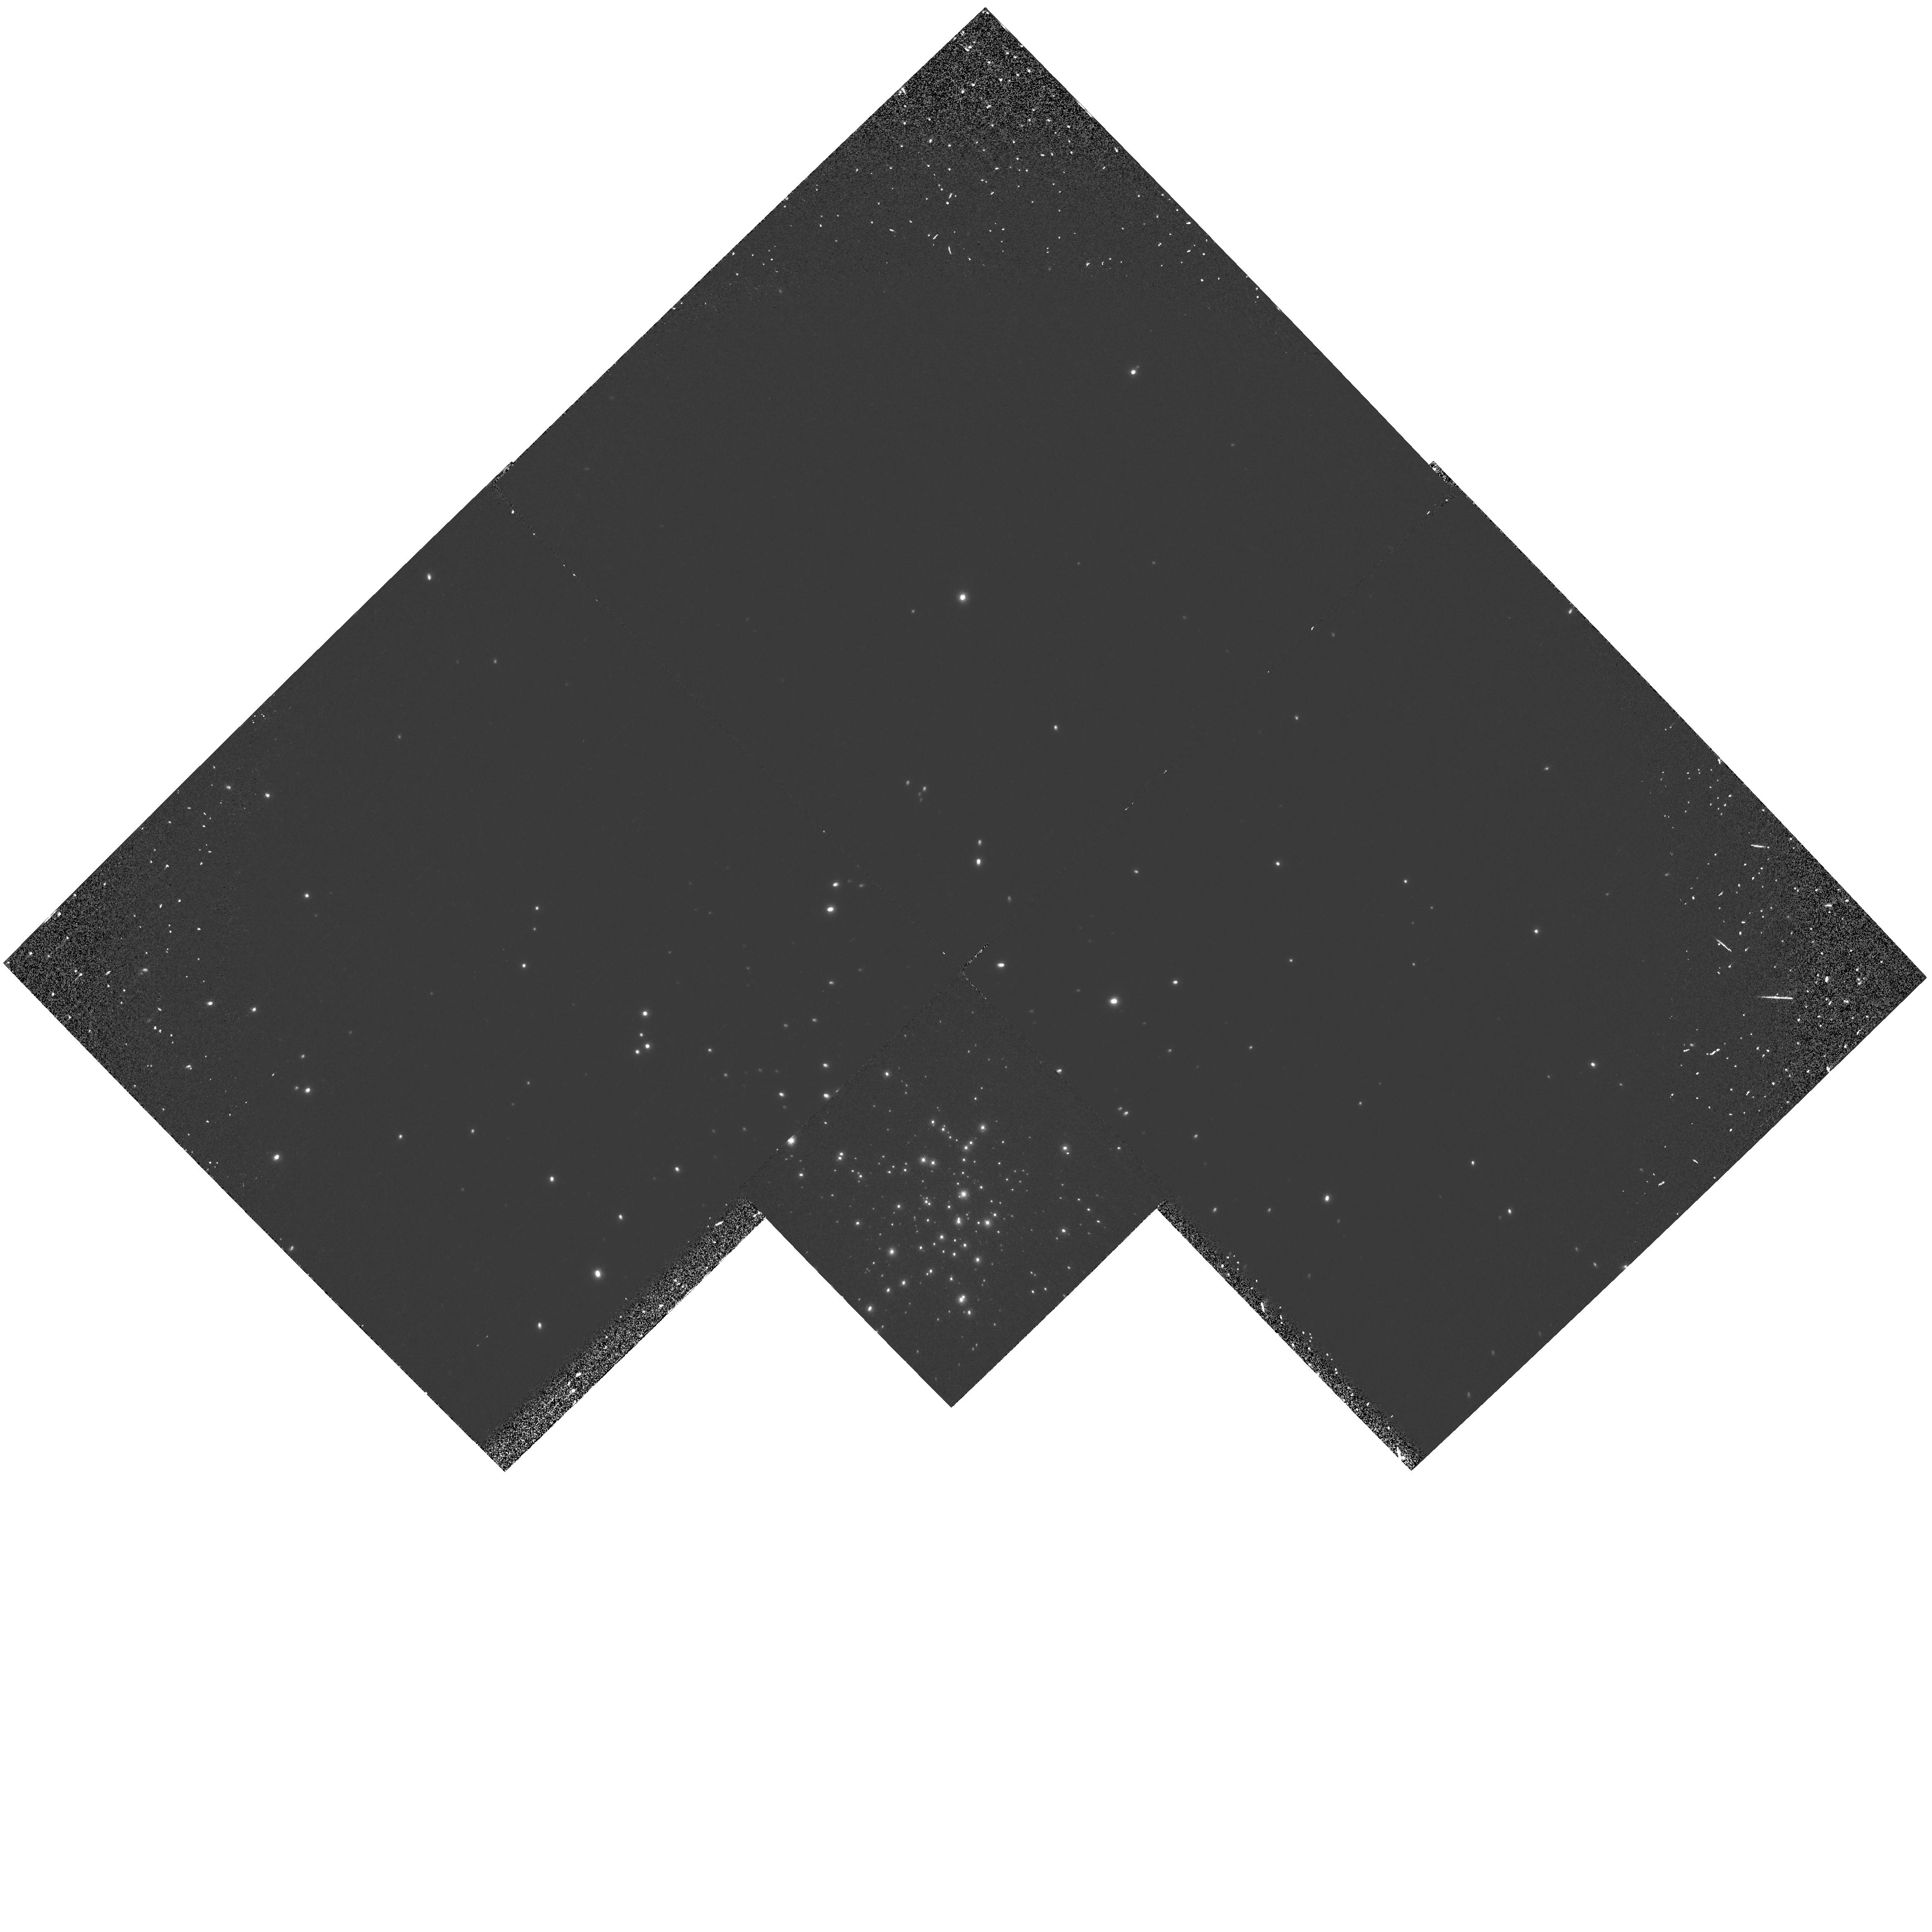
Target: NGC2004
Instrument: WFPC2/PC
Filter: F160BW
Exposure: 22 min
Observation ID: hst_6425_03_wfpc2_pc_f160bw_u3js03

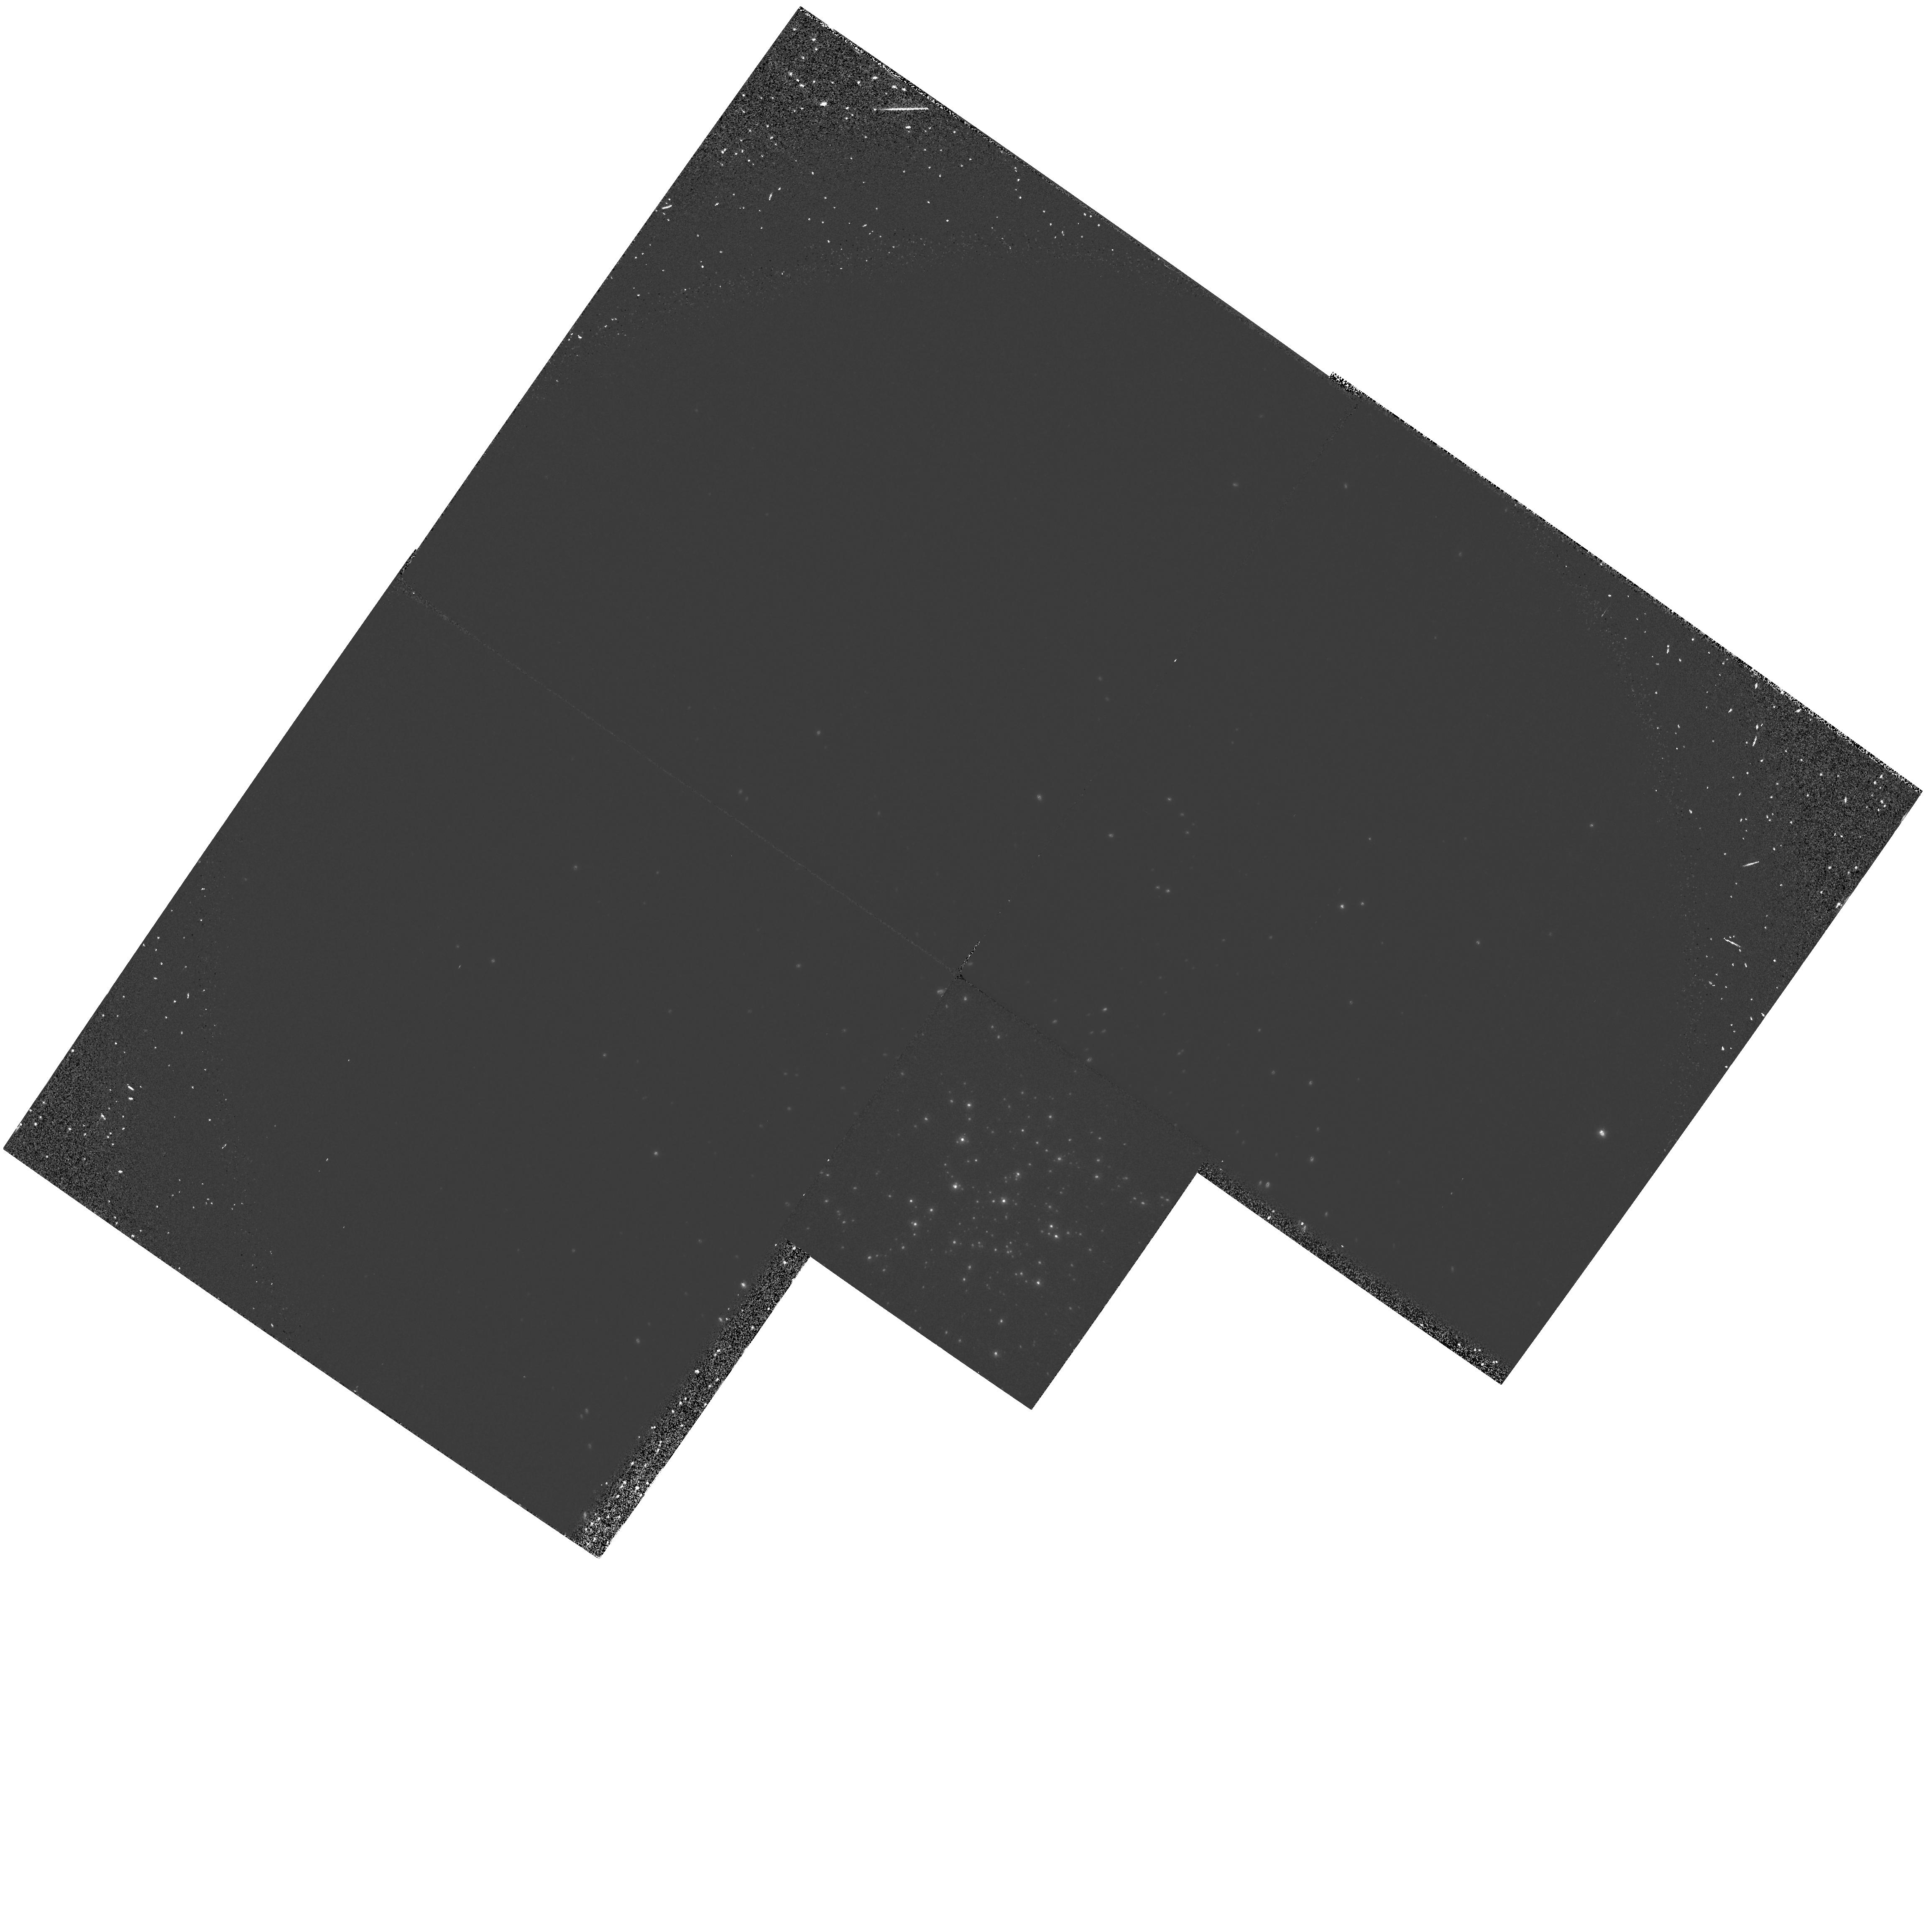
Target: NGC1818
Instrument: WFPC2/PC
Filter: F160BW
Exposure: 22 min
Observation ID: hst_6425_02_wfpc2_pc_f160bw_u3js02

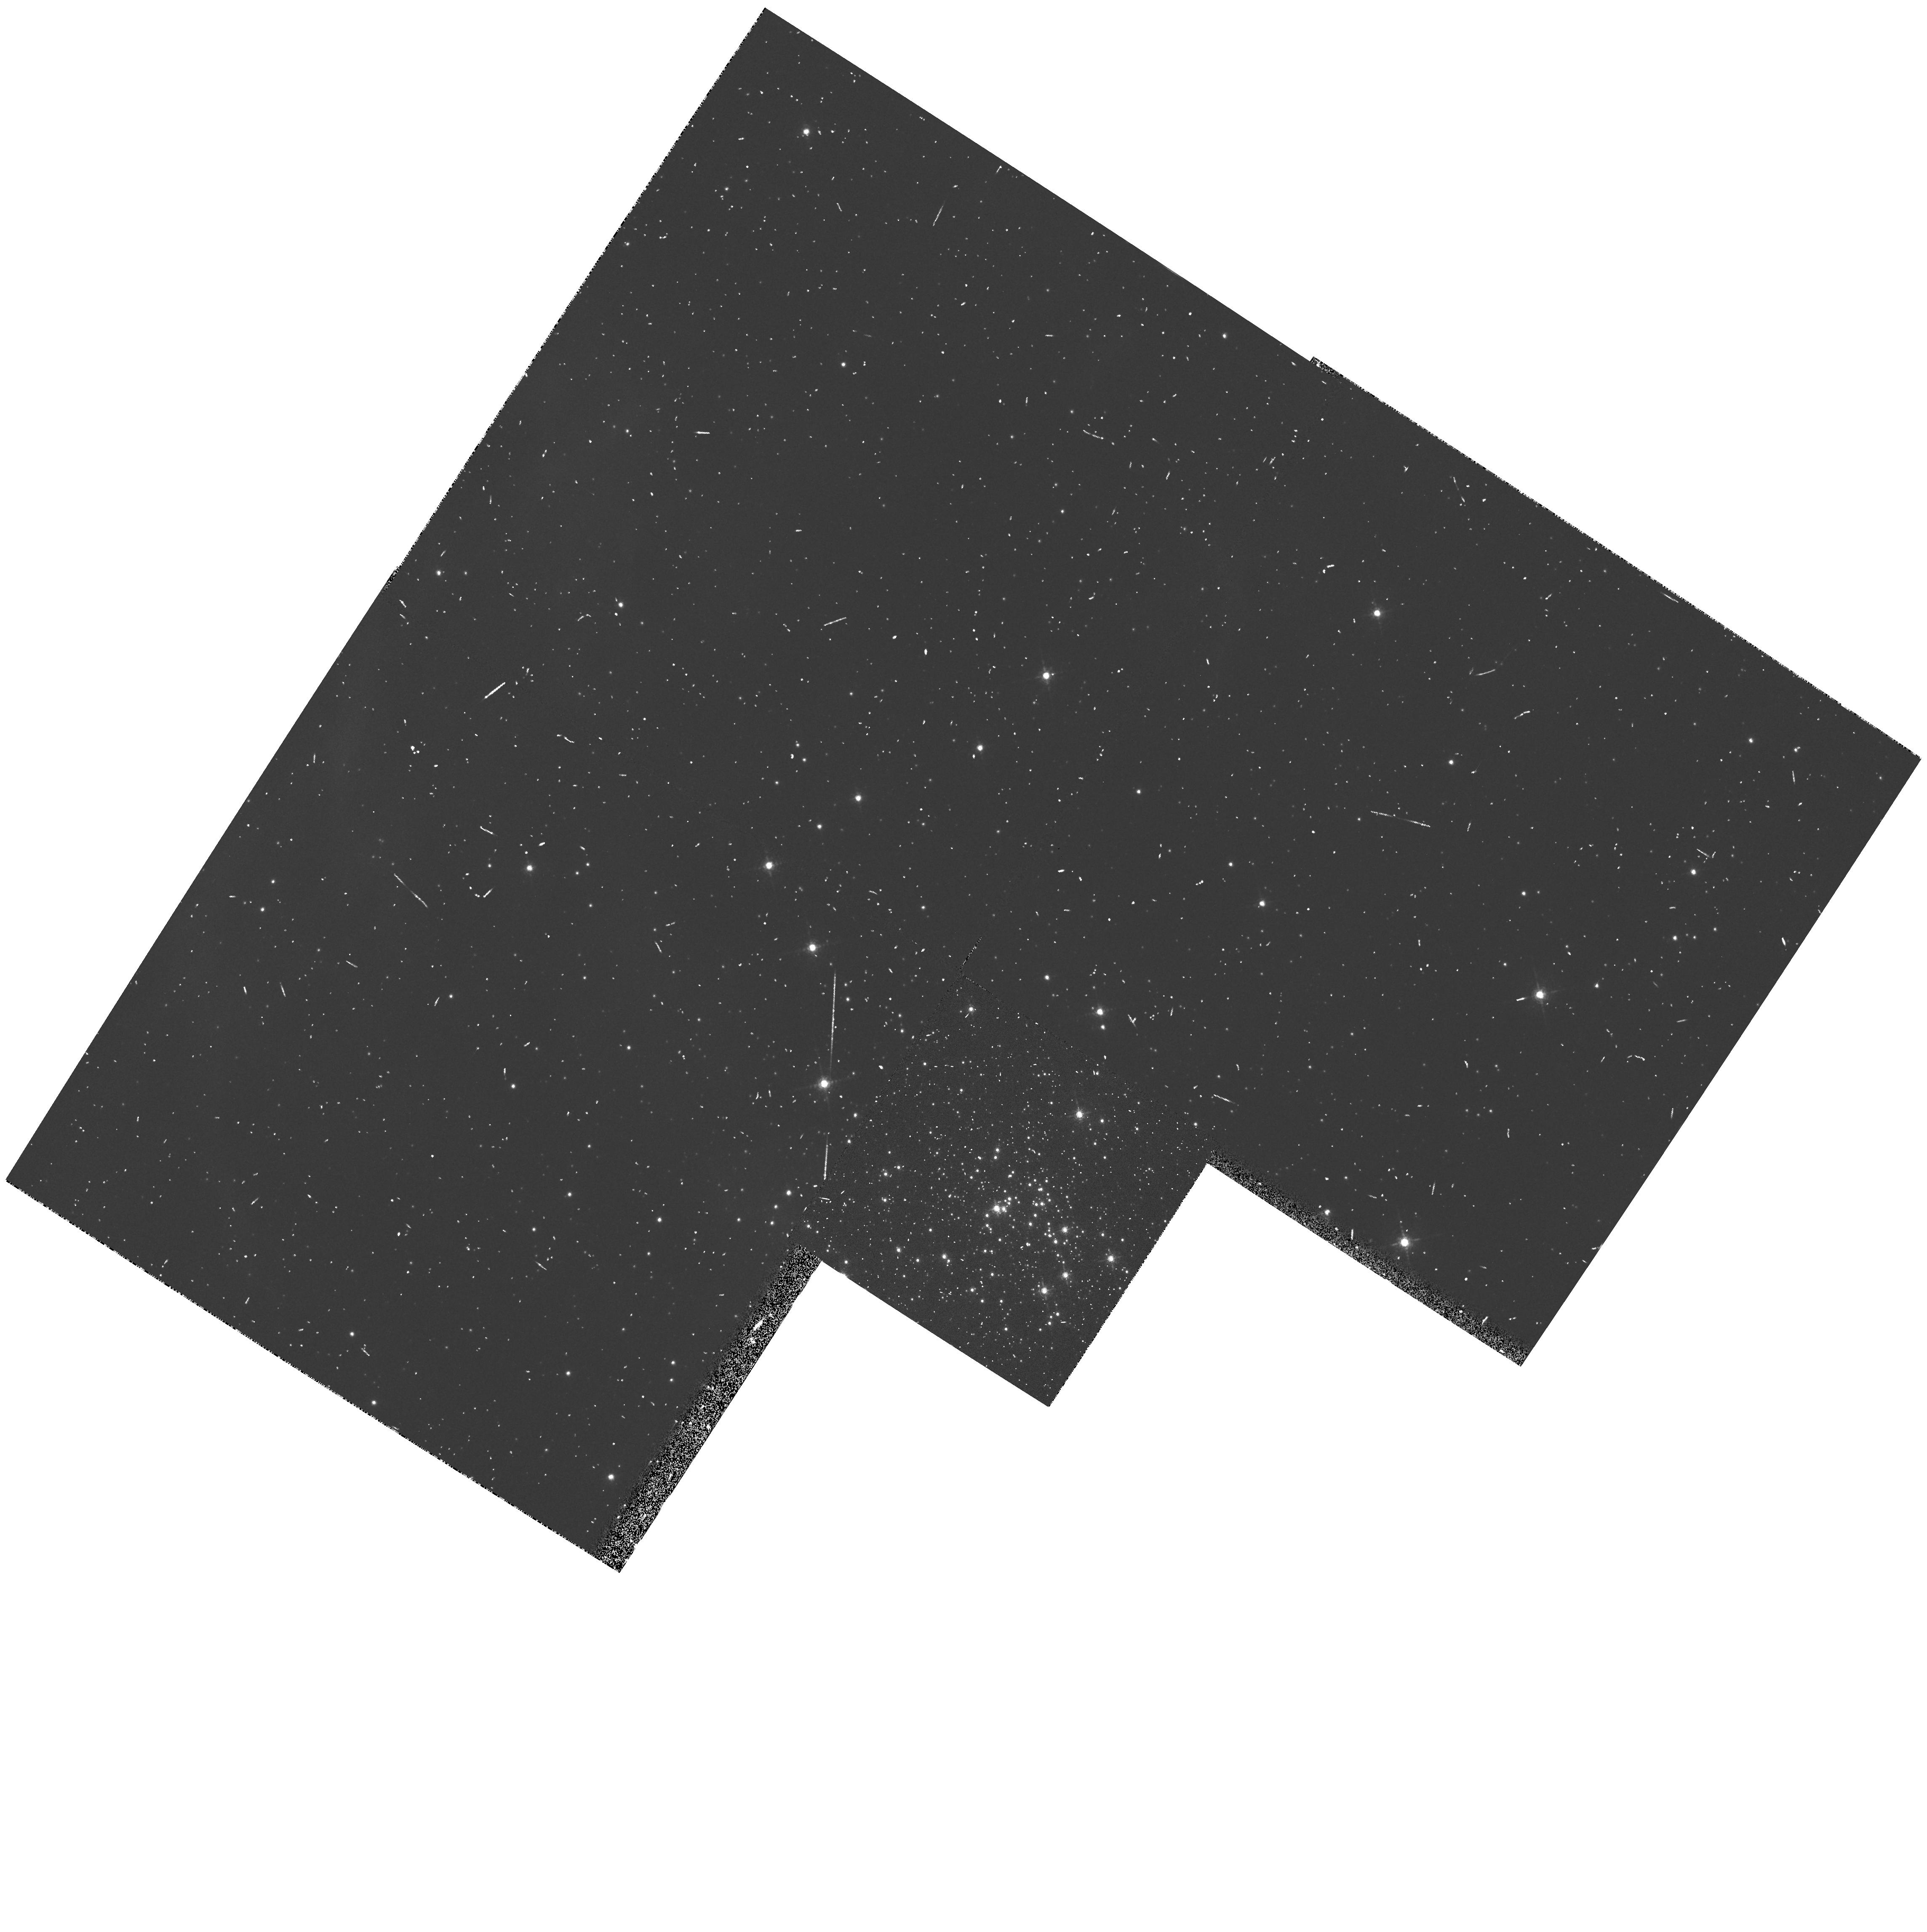
Target: NGC2100
Instrument: WFPC2/PC
Filter: F656N
Exposure: 6 min
Observation ID: hst_6425_04_wfpc2_pc_f656n_u3js04

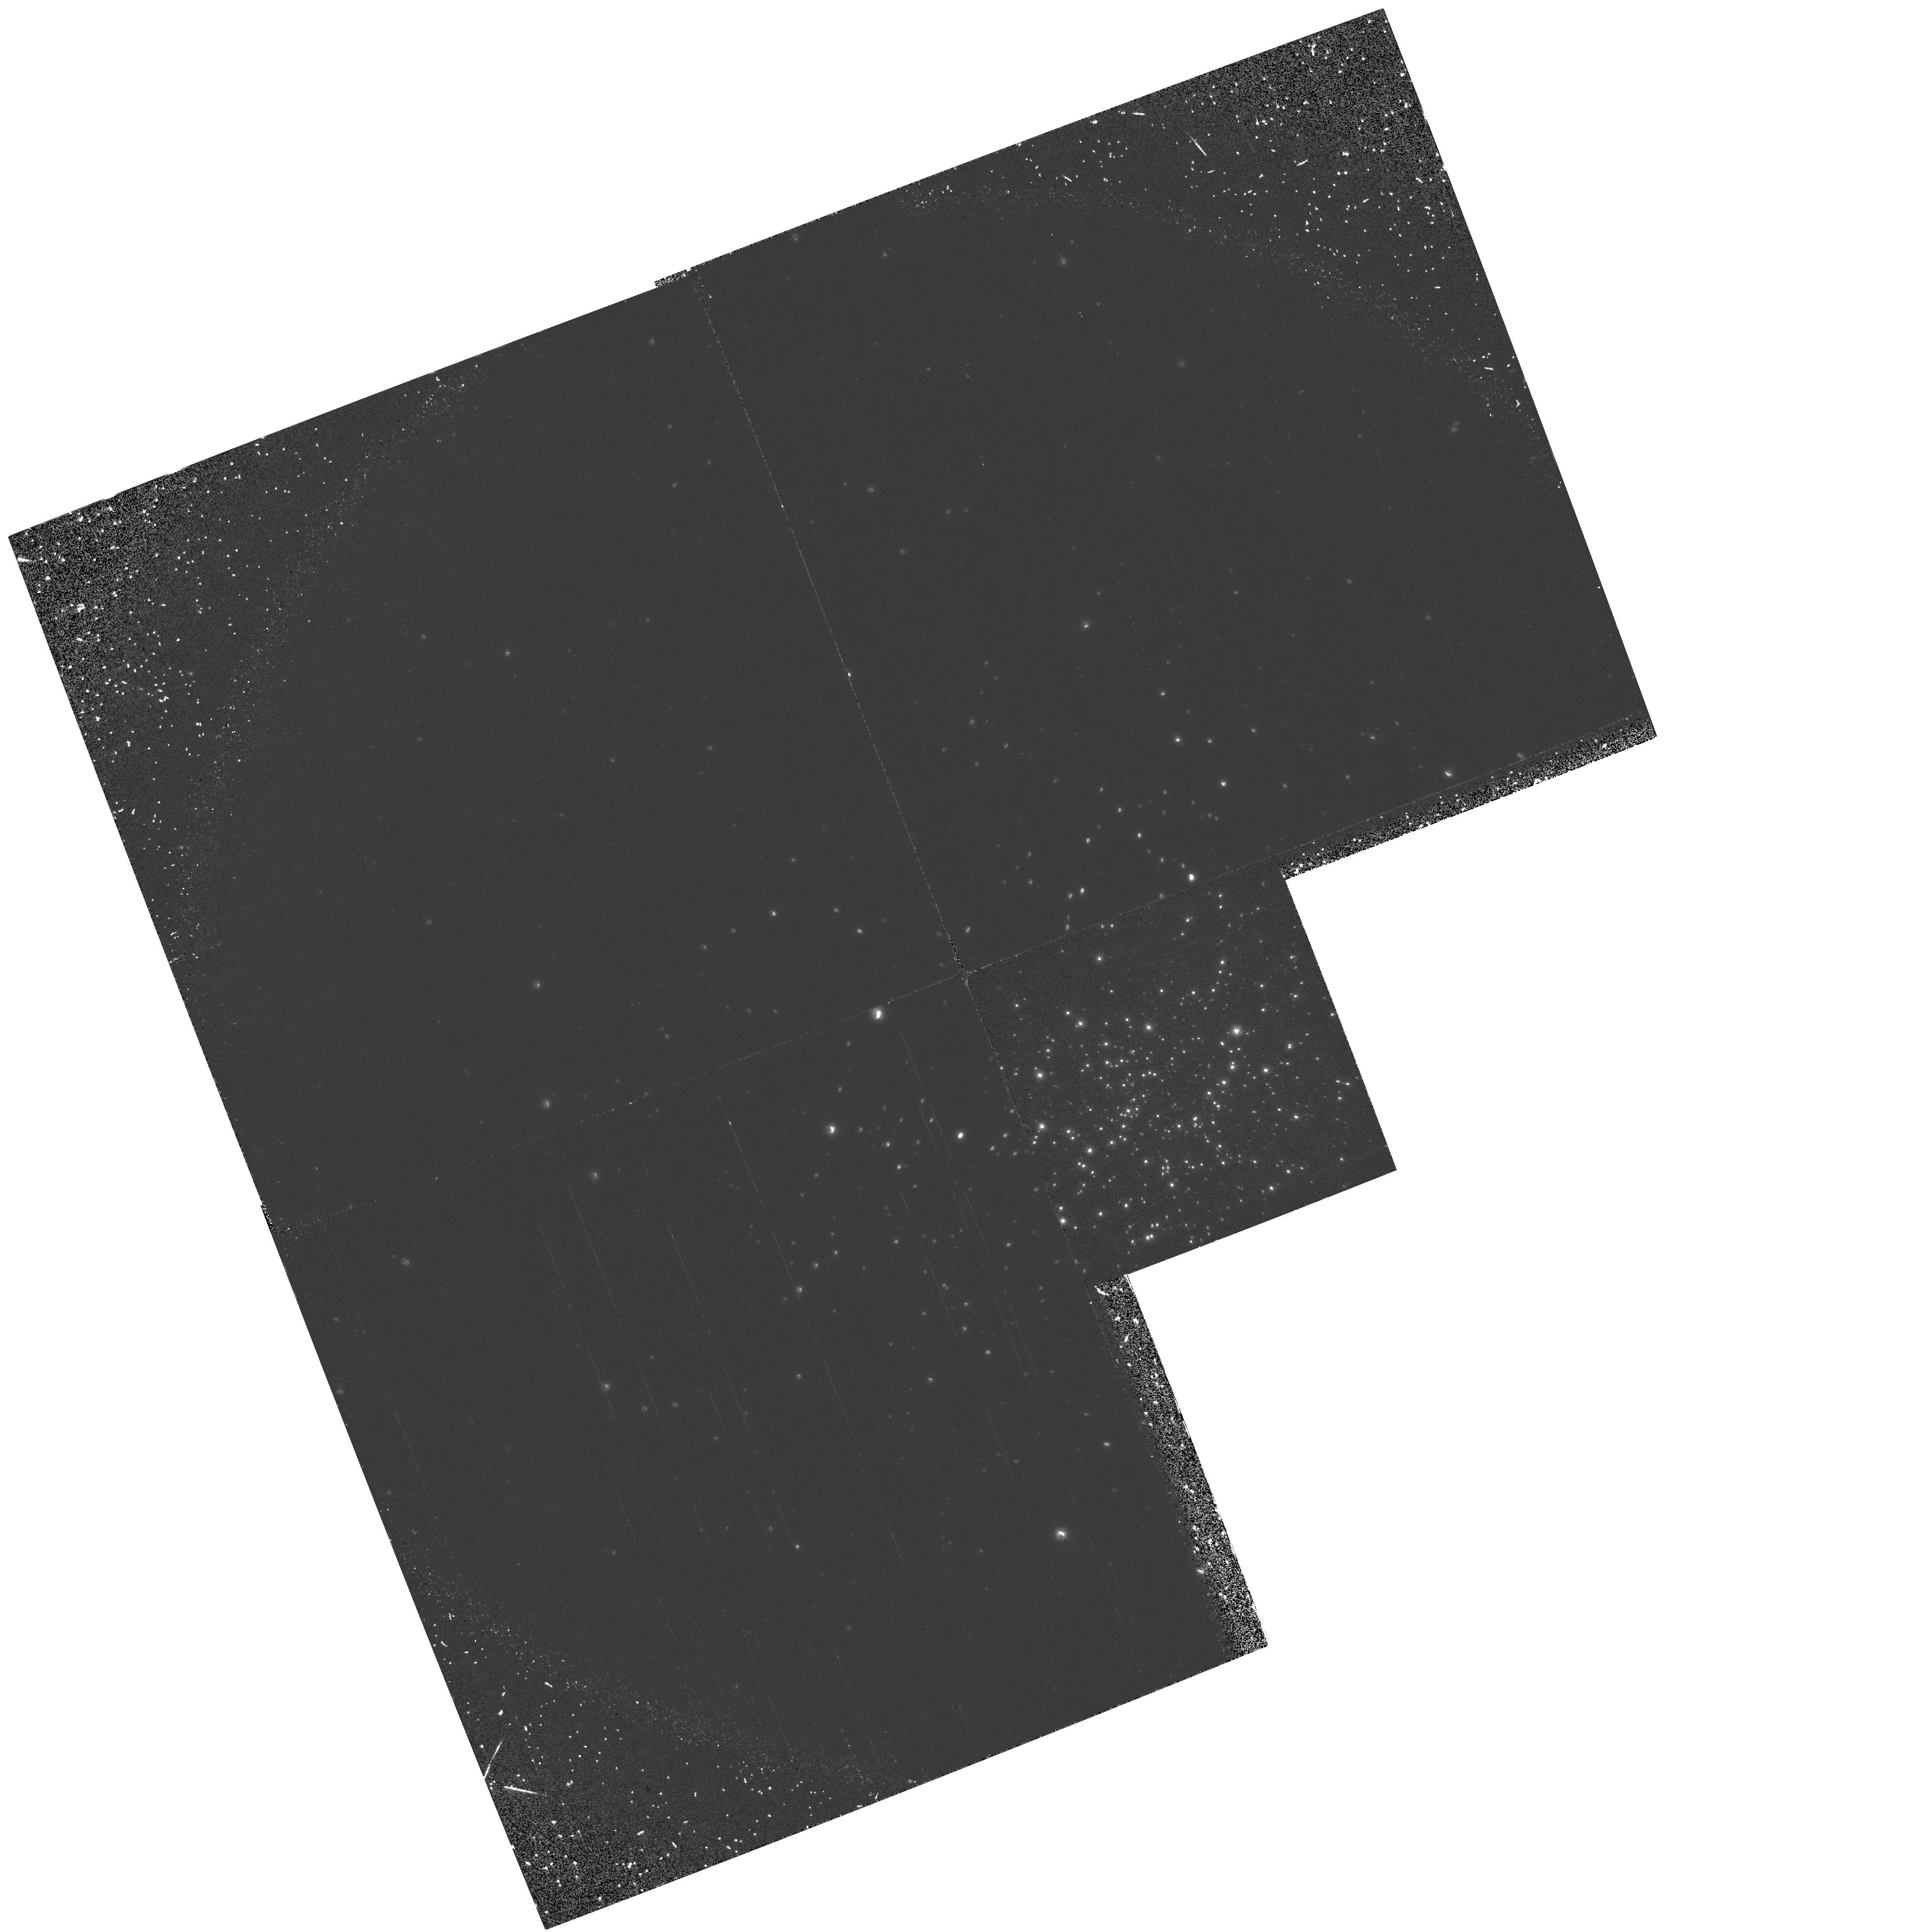
Target: NGC330
Instrument: WFPC2/PC
Filter: F160BW
Exposure: 28 min
Observation ID: hst_6425_01_wfpc2_pc_f160bw_u3js01

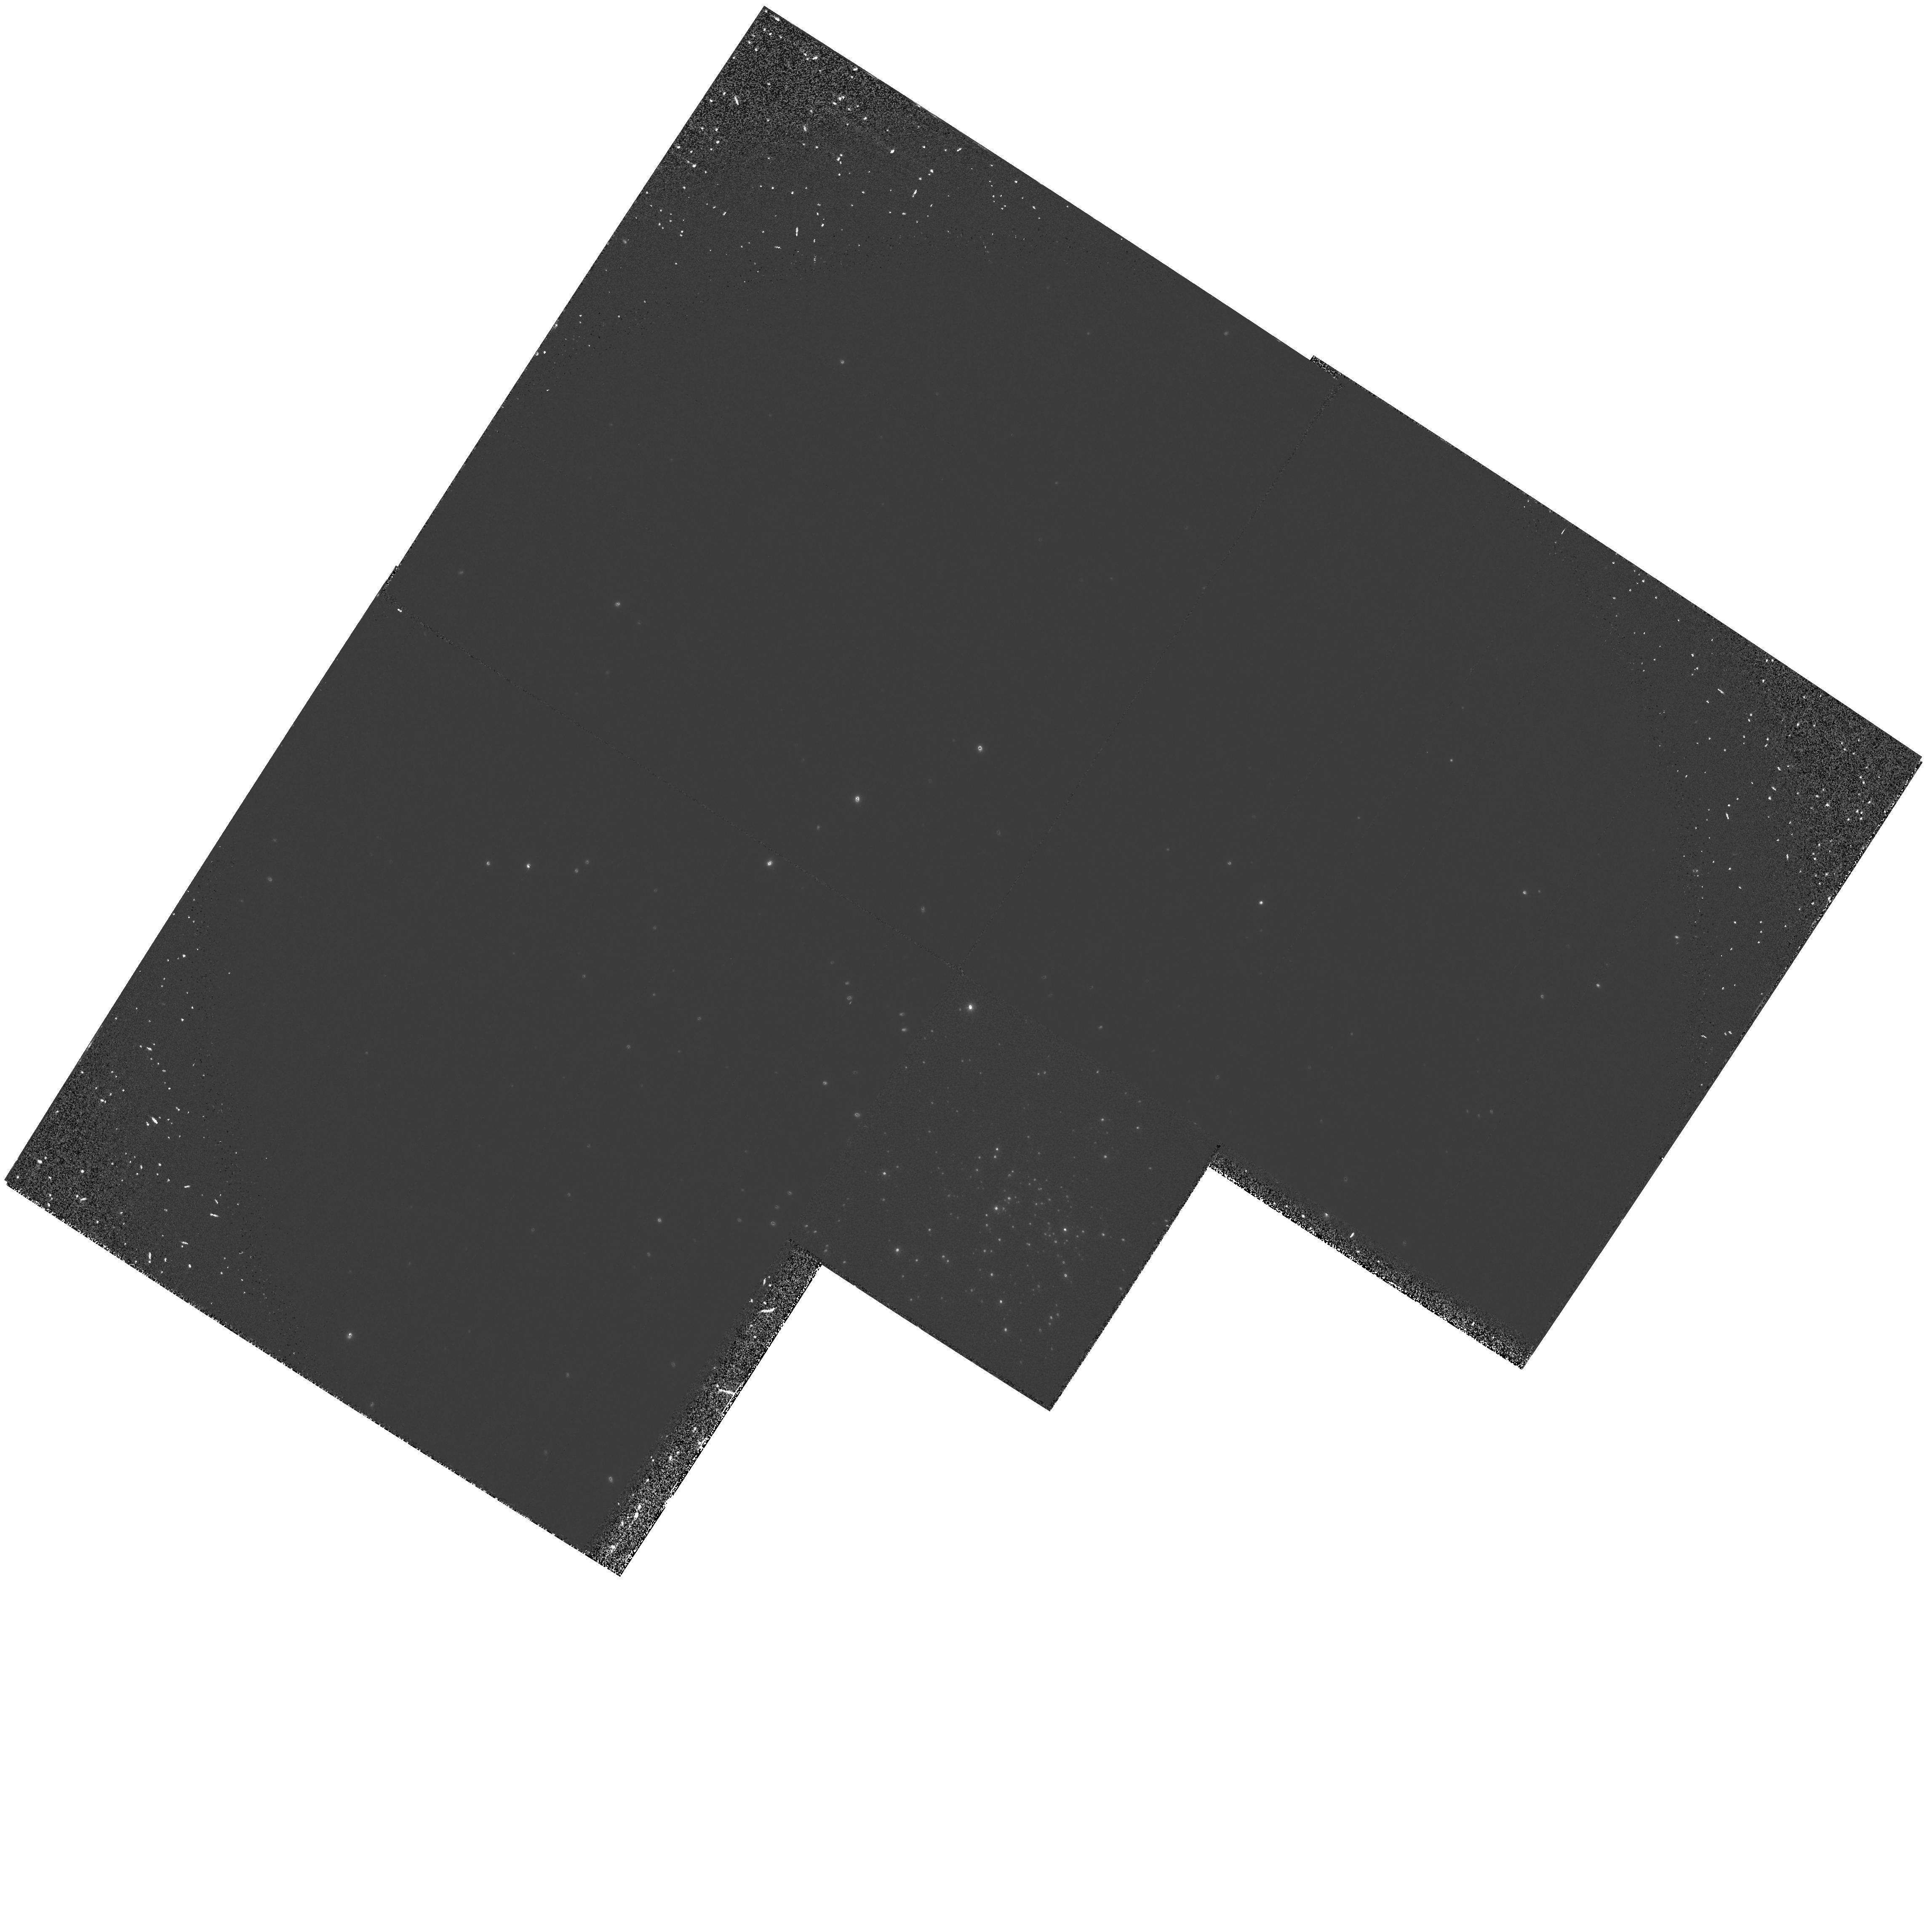
Target: NGC2100
Instrument: WFPC2/PC
Filter: F160BW
Exposure: 22 min
Observation ID: hst_6425_04_wfpc2_pc_f160bw_u3js04

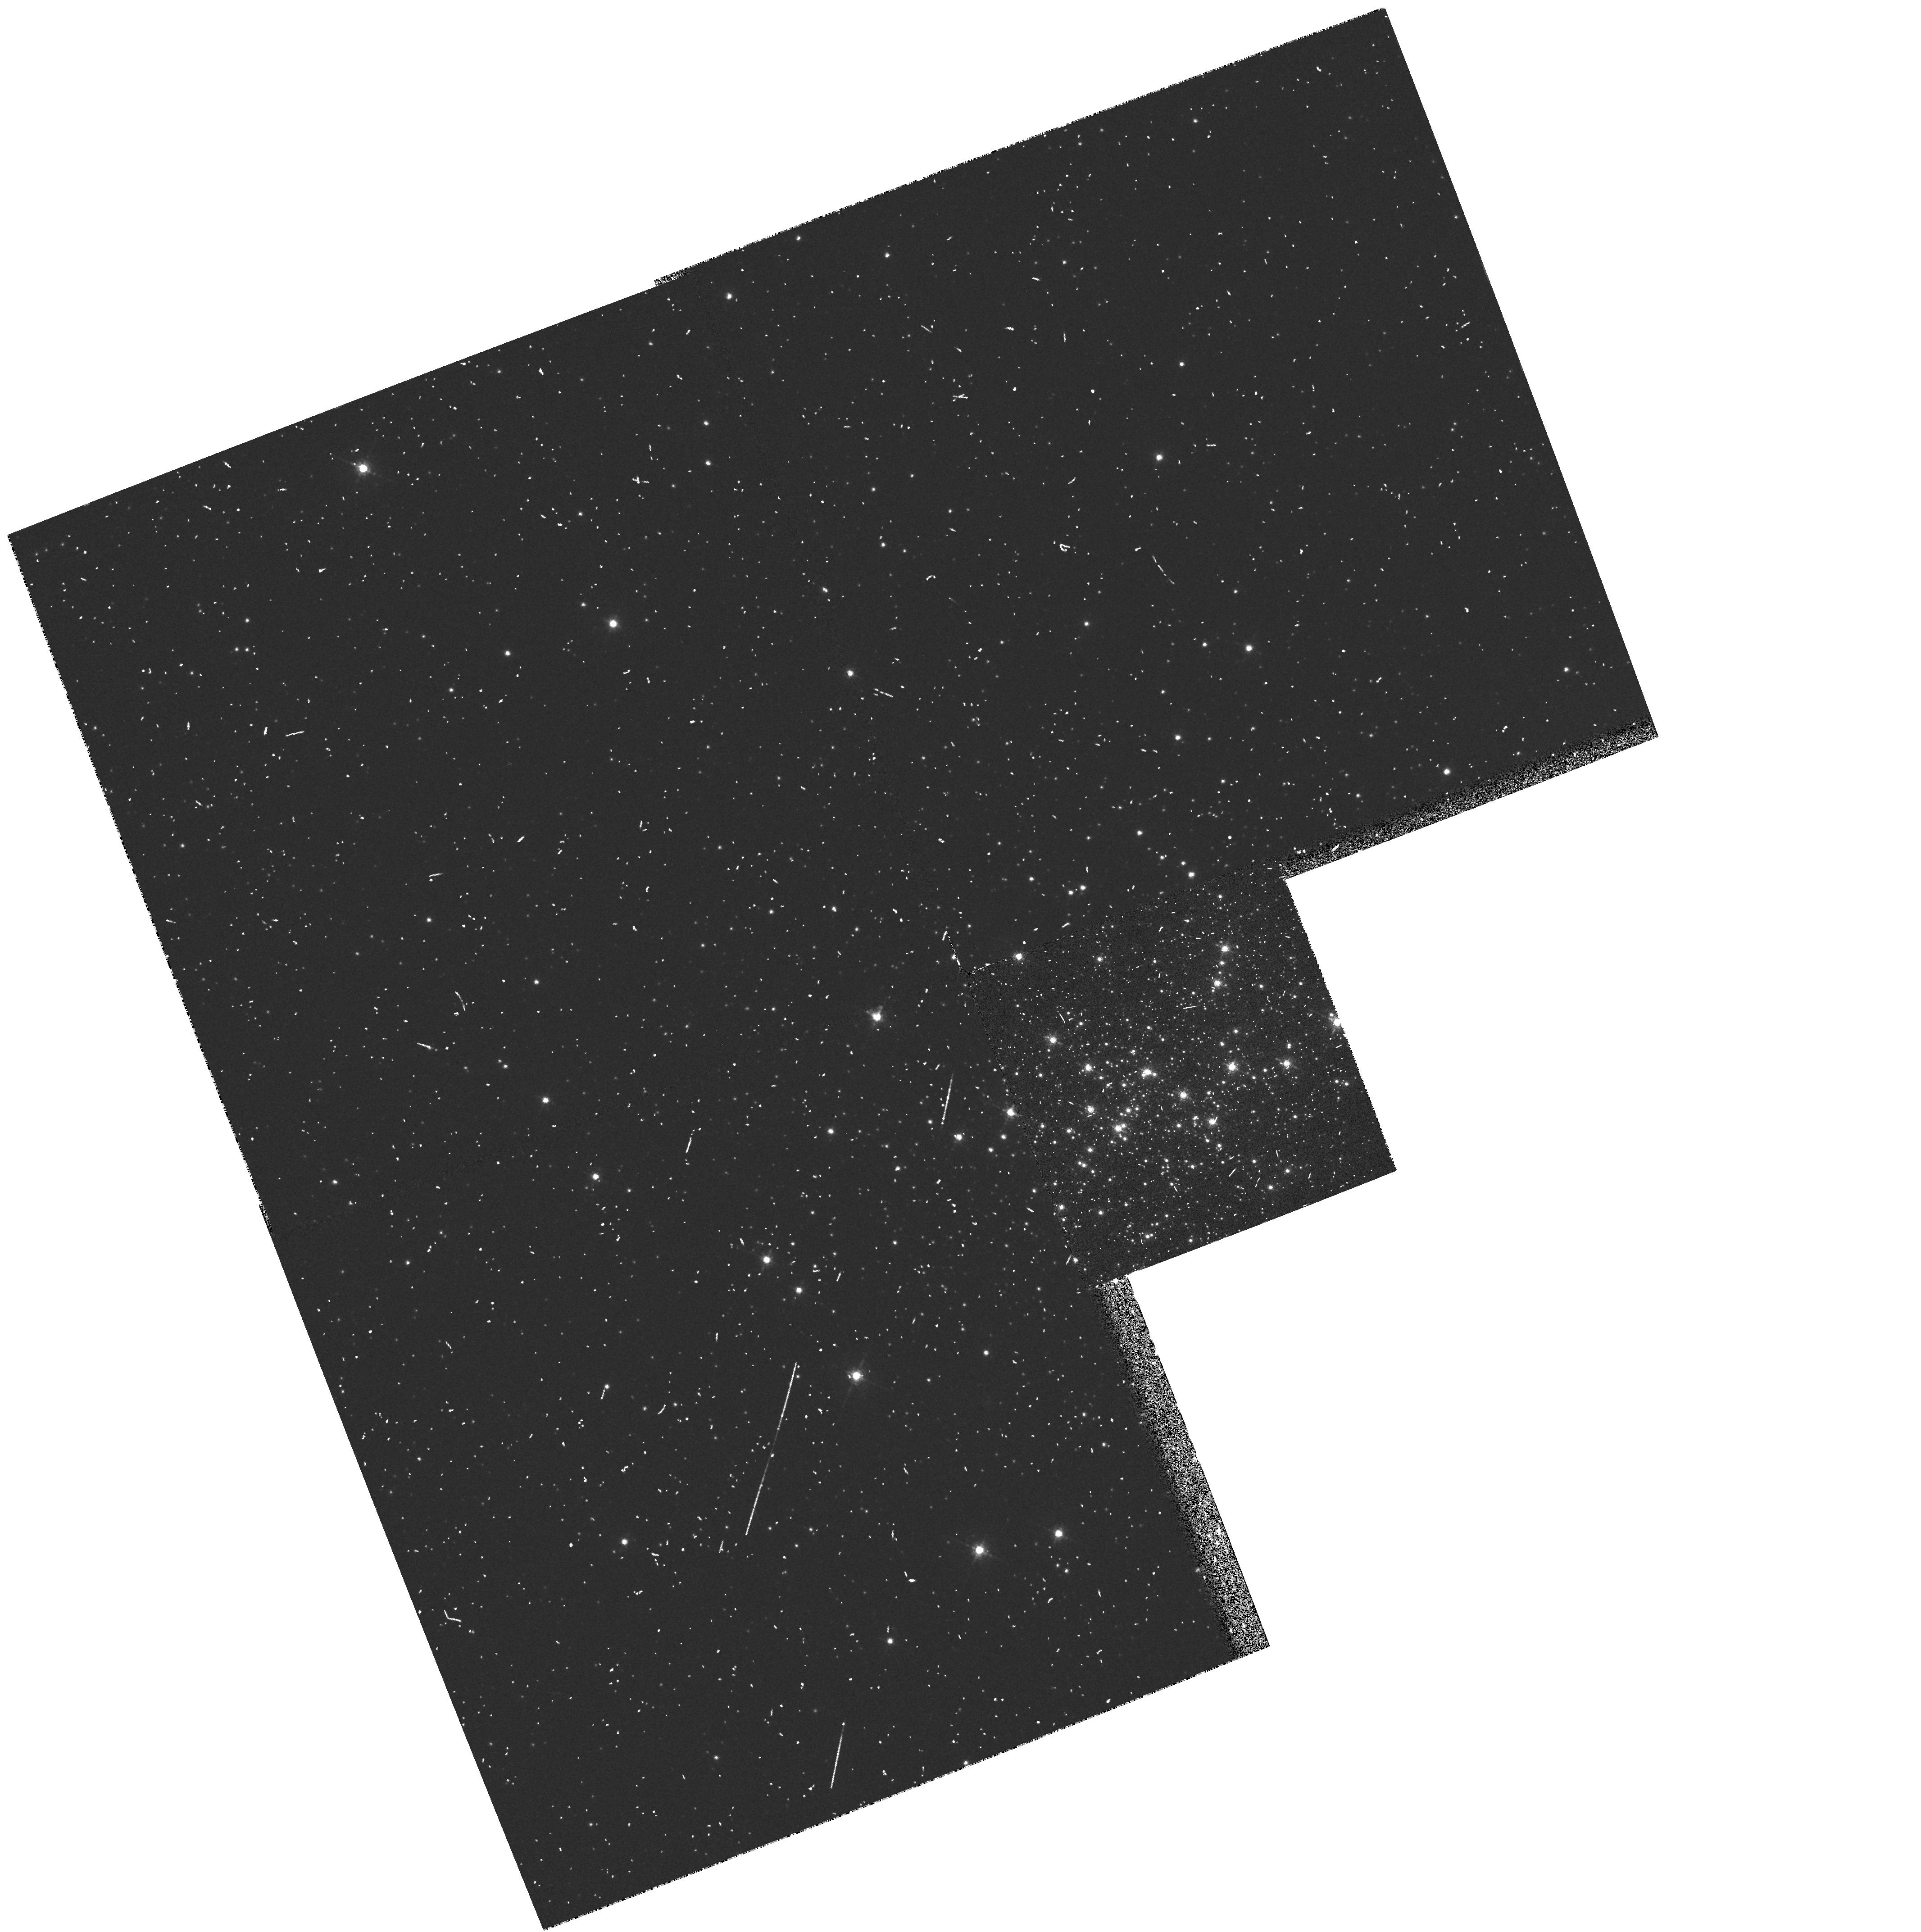
Target: NGC330
Instrument: WFPC2/PC
Filter: F656N
Exposure: 7 min
Observation ID: hst_6425_01_wfpc2_pc_f656n_u3js01

UV-Visible Observations of Hot Stars in Young Magellanic Cloud Star Clusters (PI: Bessell, Michael S.)

We propose to use WFPC2 to image 4 young populous star clusters in the Magellanic Clouds (NGC 330 in the SMC, NGC 1818, 2004, and 2100 in the LMC) using the far-UV F160BW filter and the visible F555W filter. The resulting F160BW- F555W colors will allow accurate temperature determinations for both main sequence and blue supergiant stars in these clusters. These observations will then be compared with the predictions of standard and non-standard evolutionary codes to improve constraints on the evolution of mbox ~10 to mbox20Msun stars. In particular, these HST observations will help resolve the following differences between optical ground-based color-magnitude diagrams and current evolutionary theory:, o the observed and predicted temperatures of the main sequence turnoff apparently differ by several thousand degrees, while the luminosities differ by up to 1 mag in V;, o the luminosity of the red giants and the main sequence turnoff are not consistent with the predictions of standard models;, o the observed ratios of red and blue supergiants are much greater than expected on the basis of standard models., The HST is essential for this project since only it provides both the far -UV sensitivity needed for excellent temperature discrimination and the high spatial resolution needed for photometry in these crowded cluster fields.